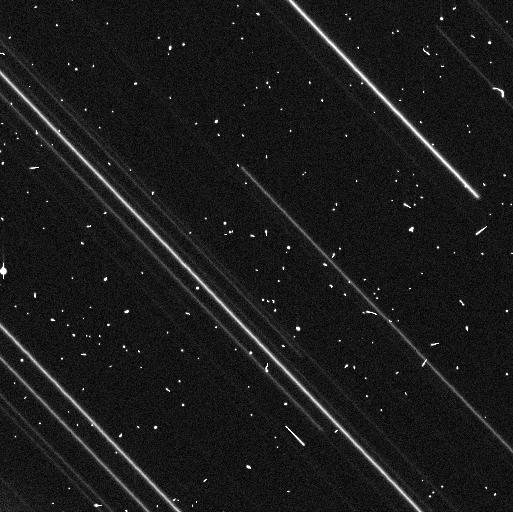
Target: 2014JL80. Instrument: WFC3/UVIS. Filter: F350LP. Exposure: 8 min. Observation ID: if8h02vyq

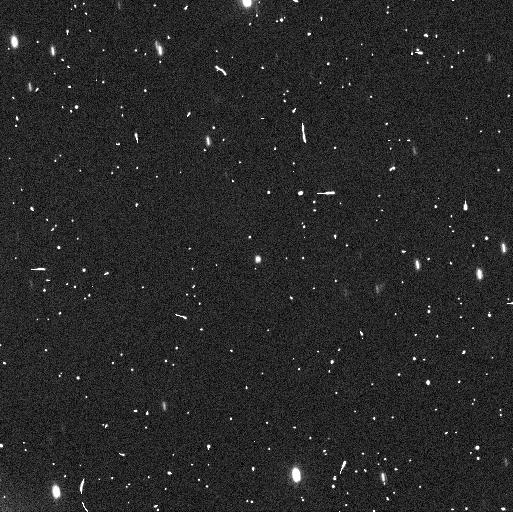
Target: 2014JO80. Instrument: WFC3/UVIS. Filter: F350LP. Exposure: 8 min. Observation ID: if8h01rsq

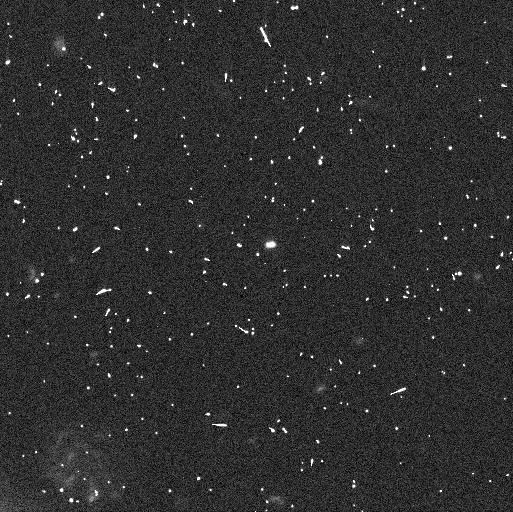
Target: 2004SC60. Instrument: WFC3/UVIS. Filter: F350LP. Exposure: 8 min. Observation ID: if8h10b0q

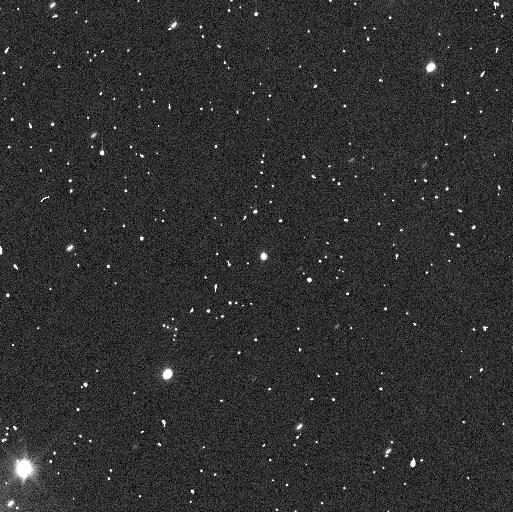
Target: 2014JQ80. Instrument: WFC3/UVIS. Filter: F350LP. Exposure: 8 min. Observation ID: if8h03k3q

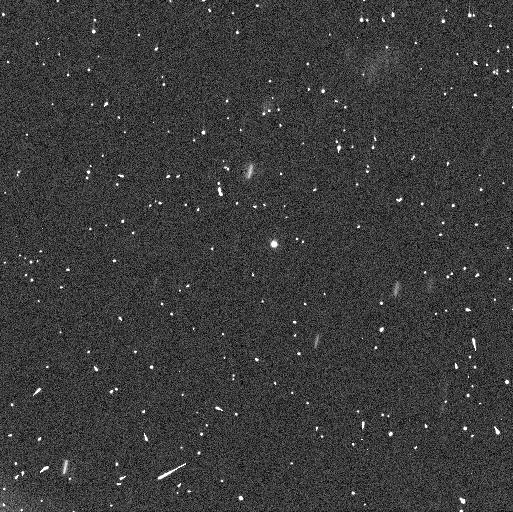
Target: 2015BU518. Instrument: WFC3/UVIS. Filter: F350LP. Exposure: 7 min. Observation ID: if8h08adq

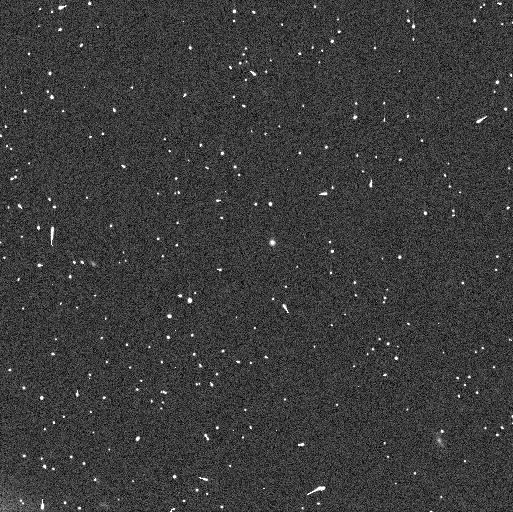
Target: 2013FR28. Instrument: WFC3/UVIS. Filter: F350LP. Exposure: 8 min. Observation ID: if8h05s1q

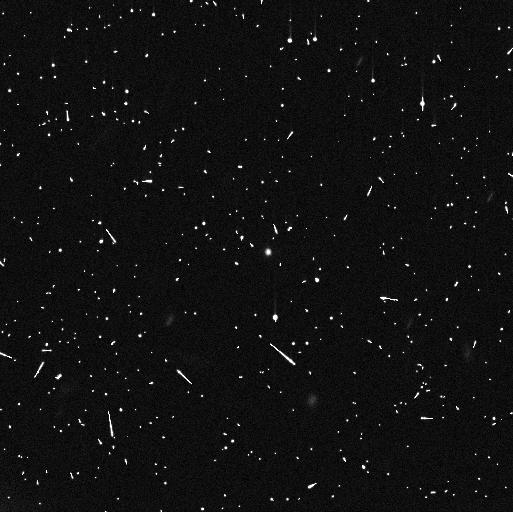
Target: 2013BN82. Instrument: WFC3/UVIS. Filter: F350LP. Exposure: 7 min. Observation ID: if8h09qbq

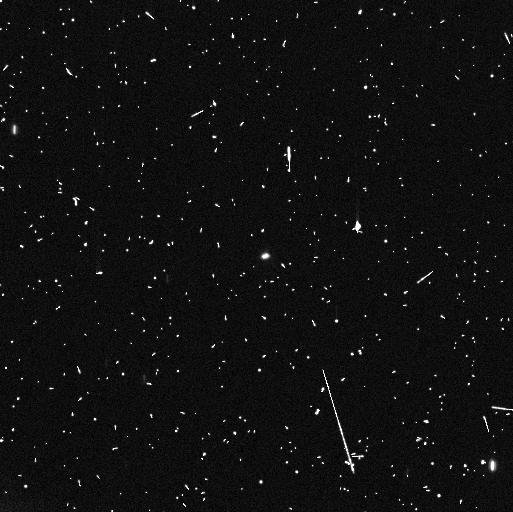
Target: 2014WC510. Instrument: WFC3/UVIS. Filter: F350LP. Exposure: 8 min. Observation ID: if8h04bnq

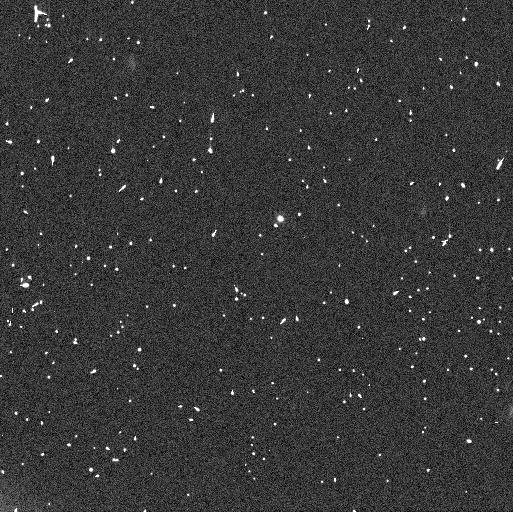
Target: 2004VU75. Instrument: WFC3/UVIS. Filter: F350LP. Exposure: 7 min. Observation ID: if8h07l8q

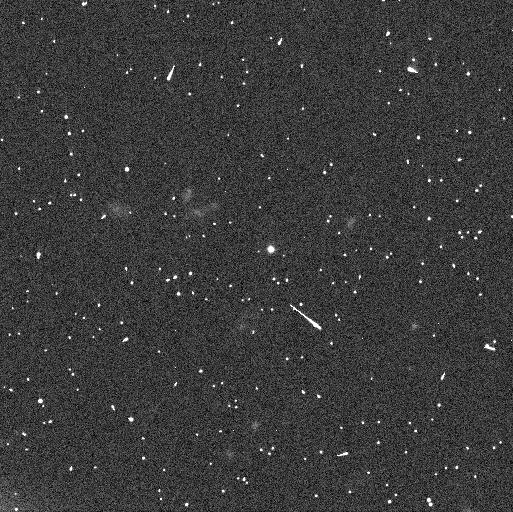
Target: 2012DX98. Instrument: WFC3/UVIS. Filter: F350LP. Exposure: 8 min. Observation ID: if8h06e8q

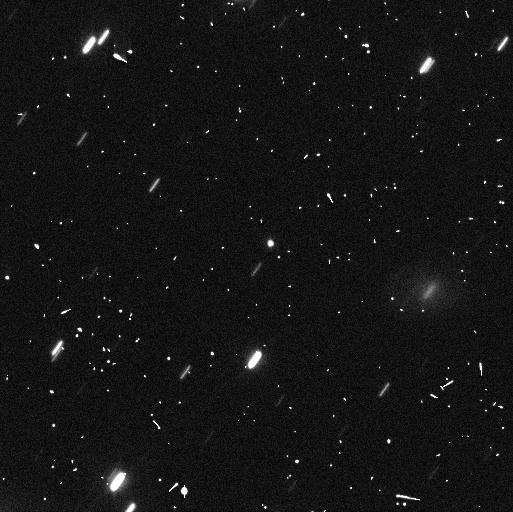
Target: 2014JL80. Instrument: WFC3/UVIS. Filter: F350LP. Exposure: 7 min. Observation ID: if8h11qqq

A Deep Search for Moons around Contact Binary Trans-Neptunian Objects. (PI: Thirouin, Audrey)

A close/contact binary can be a small body with a bi-lobed shape (like 67P/Churyumov-Gerasimenko visited by the European Space Agency's Rosetta mission) or two objects touching in one point, as well as two objects with a small separation of less than a few hundred kilometers. The flyby of the trans-Neptunian object Arrokoth (a.k.a (486958) 2014 MU69) by the NASA New Horizons spacecraft has left us with no doubt that contact binaries do exist in the trans-Neptunian belt. Unfortunately, it is still unclear how these objects can form at the edge of our Solar System. Several models have been proposed, but none have been thoroughly tested with observations as the contact binary population remained elusive until recently. We propose a deep search for moon(s) around likely/confirmed contact binary identified through lightcurve and stellar occultation observations. The fraction of systems with/without a moon will allow us to infer which proposed formation model (if any) is more likely to reproduce the current contact binary population. These observations will (1) provide context for the New Horizons flyby of Arrokoth, (2) provide constraints for planetesimal formation, and (3) challenge the current formation models for binary/multiple systems.